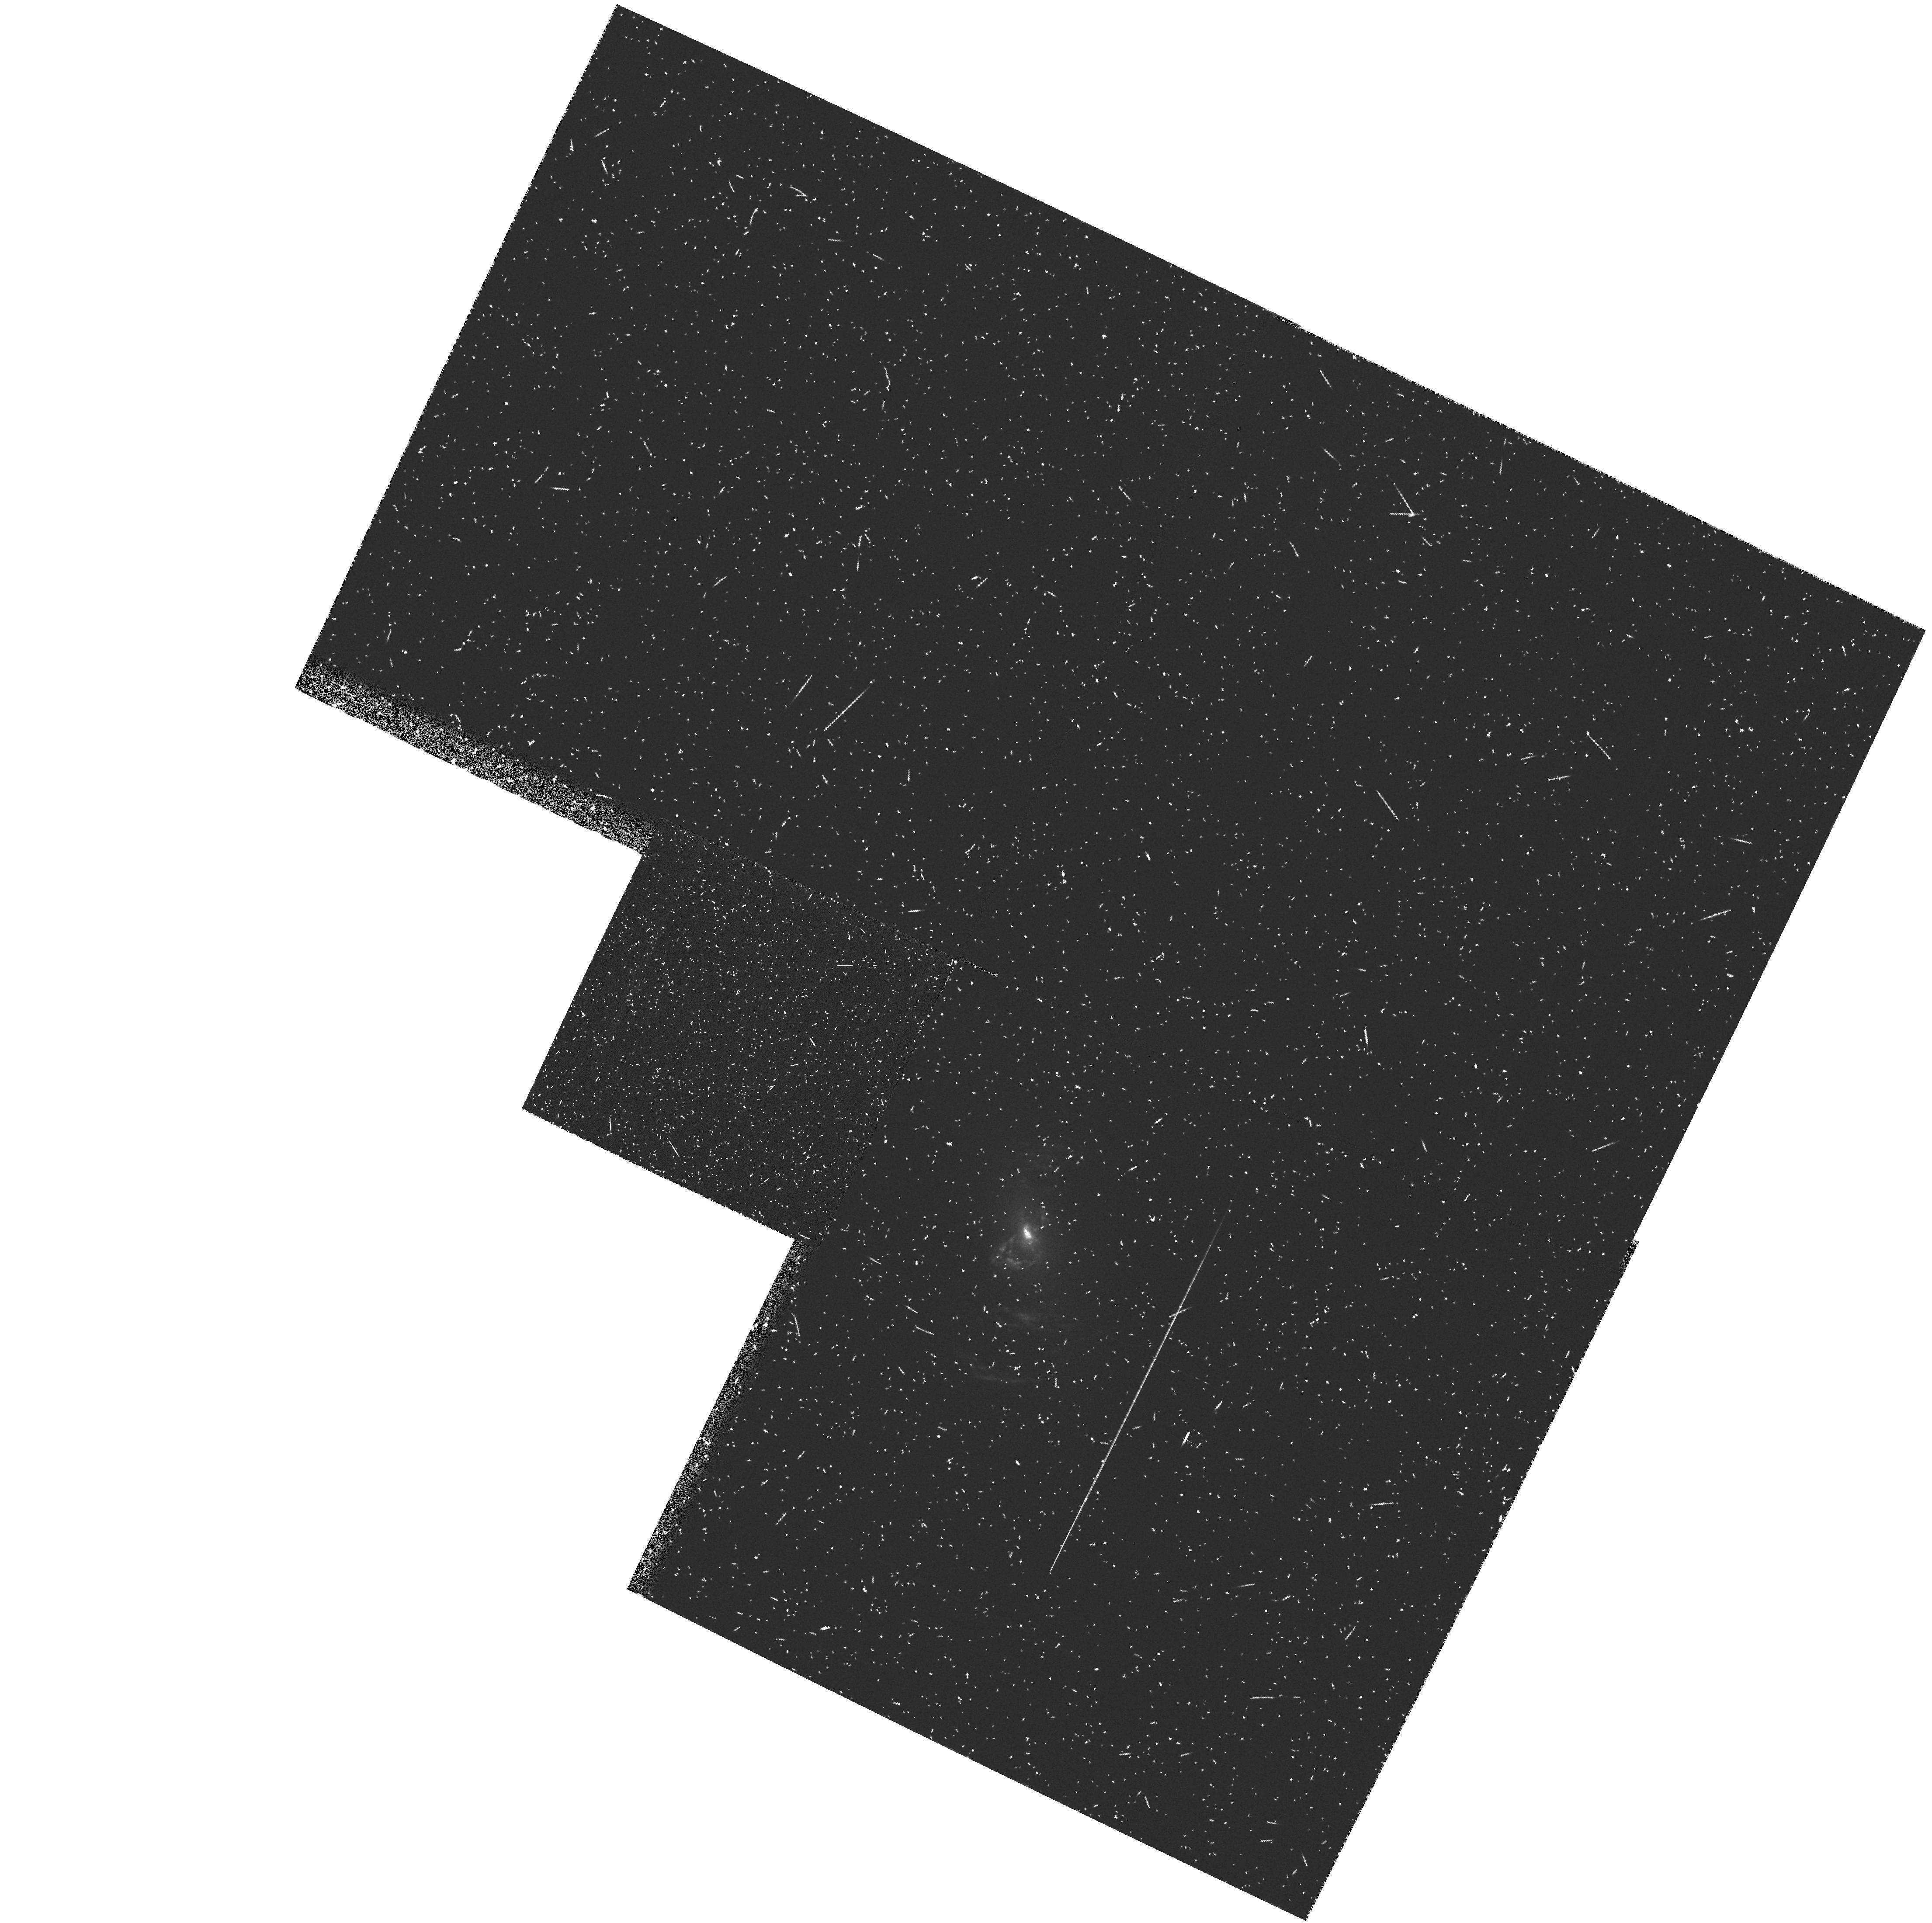
Target: NGC5252. Instrument: WFPC2/PC. Filter: FR533N. Exposure: 20 min. Observation ID: u2s20102t

COLLIMATED RADIO AND IONIZING RADIATION IN NGC 5252 - PART II (PI: Tsvetanov, Zlatan I.)

Ground-based emission-line images of the Seyfert 2 galaxy NGC5252 reveal perhaps the most spectacular ionization cone known. The bi-conical structure extends to large distances from the nucleus and is significantly misaligned w.r.t. the major axis of the host galaxy. Our VLA radio maps show a clear nuclear jet, which is coaligned with the ionization cone axis to within the measurement errors. In addition, ground-based long-slit spectra and our Fabry-Perot imagessuggest possible helical motions. We propose to obtain narrow-band WFPC2 images in the OIII 5007, Halpha and OII 3727 and 2 continuum bands. These will be used to map the ionizing radiation field all the way in to the nucleus and study the correlation between the radio and optical emission on sub-arcsecond scales. We will also use the line ratio maps to try to put constraints on the angular dependence of the ionizing field as well as continuum color maps to look for the presence of local ionizing sources such as hot stars in addition to the hard nuclear radiation.